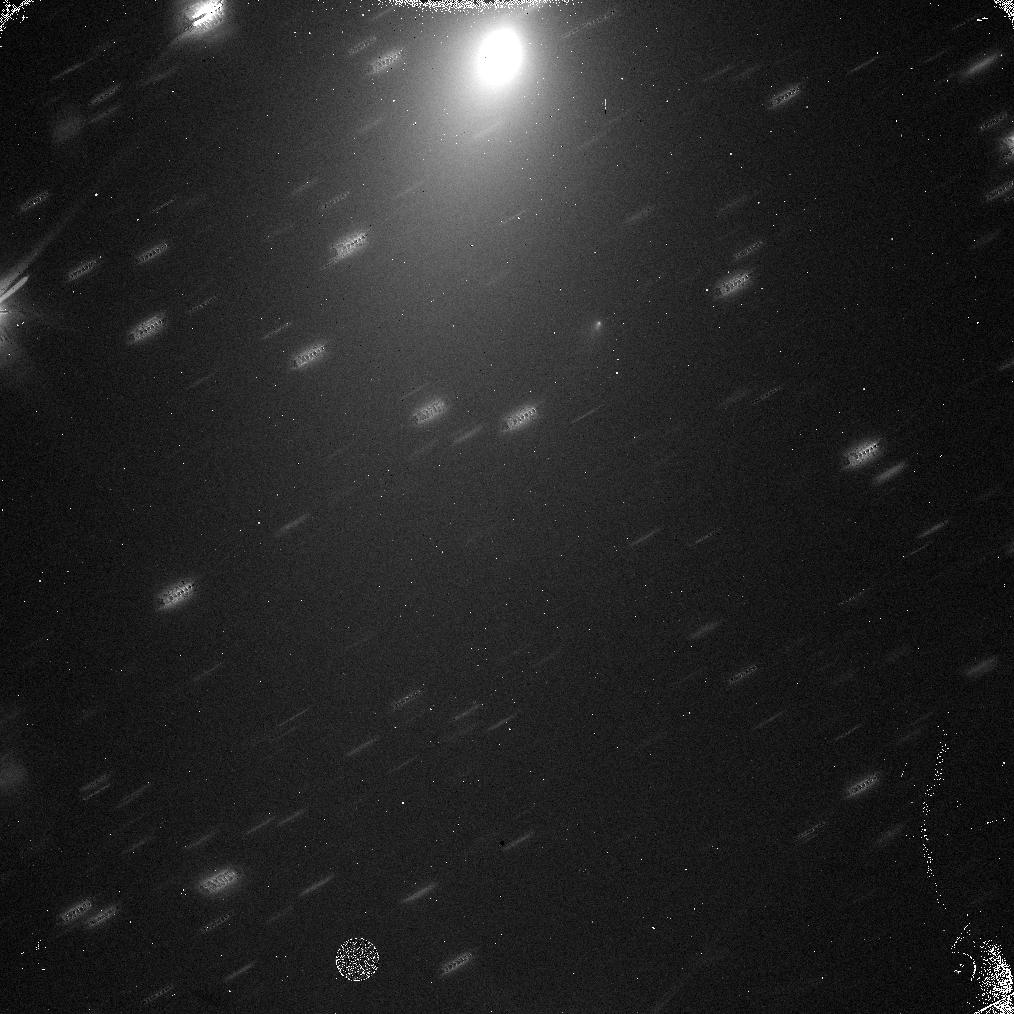
Target: C2017-O1. Instrument: WFC3/IR. Filter: F110W. Exposure: 4 min. Observation ID: idqs01u3q

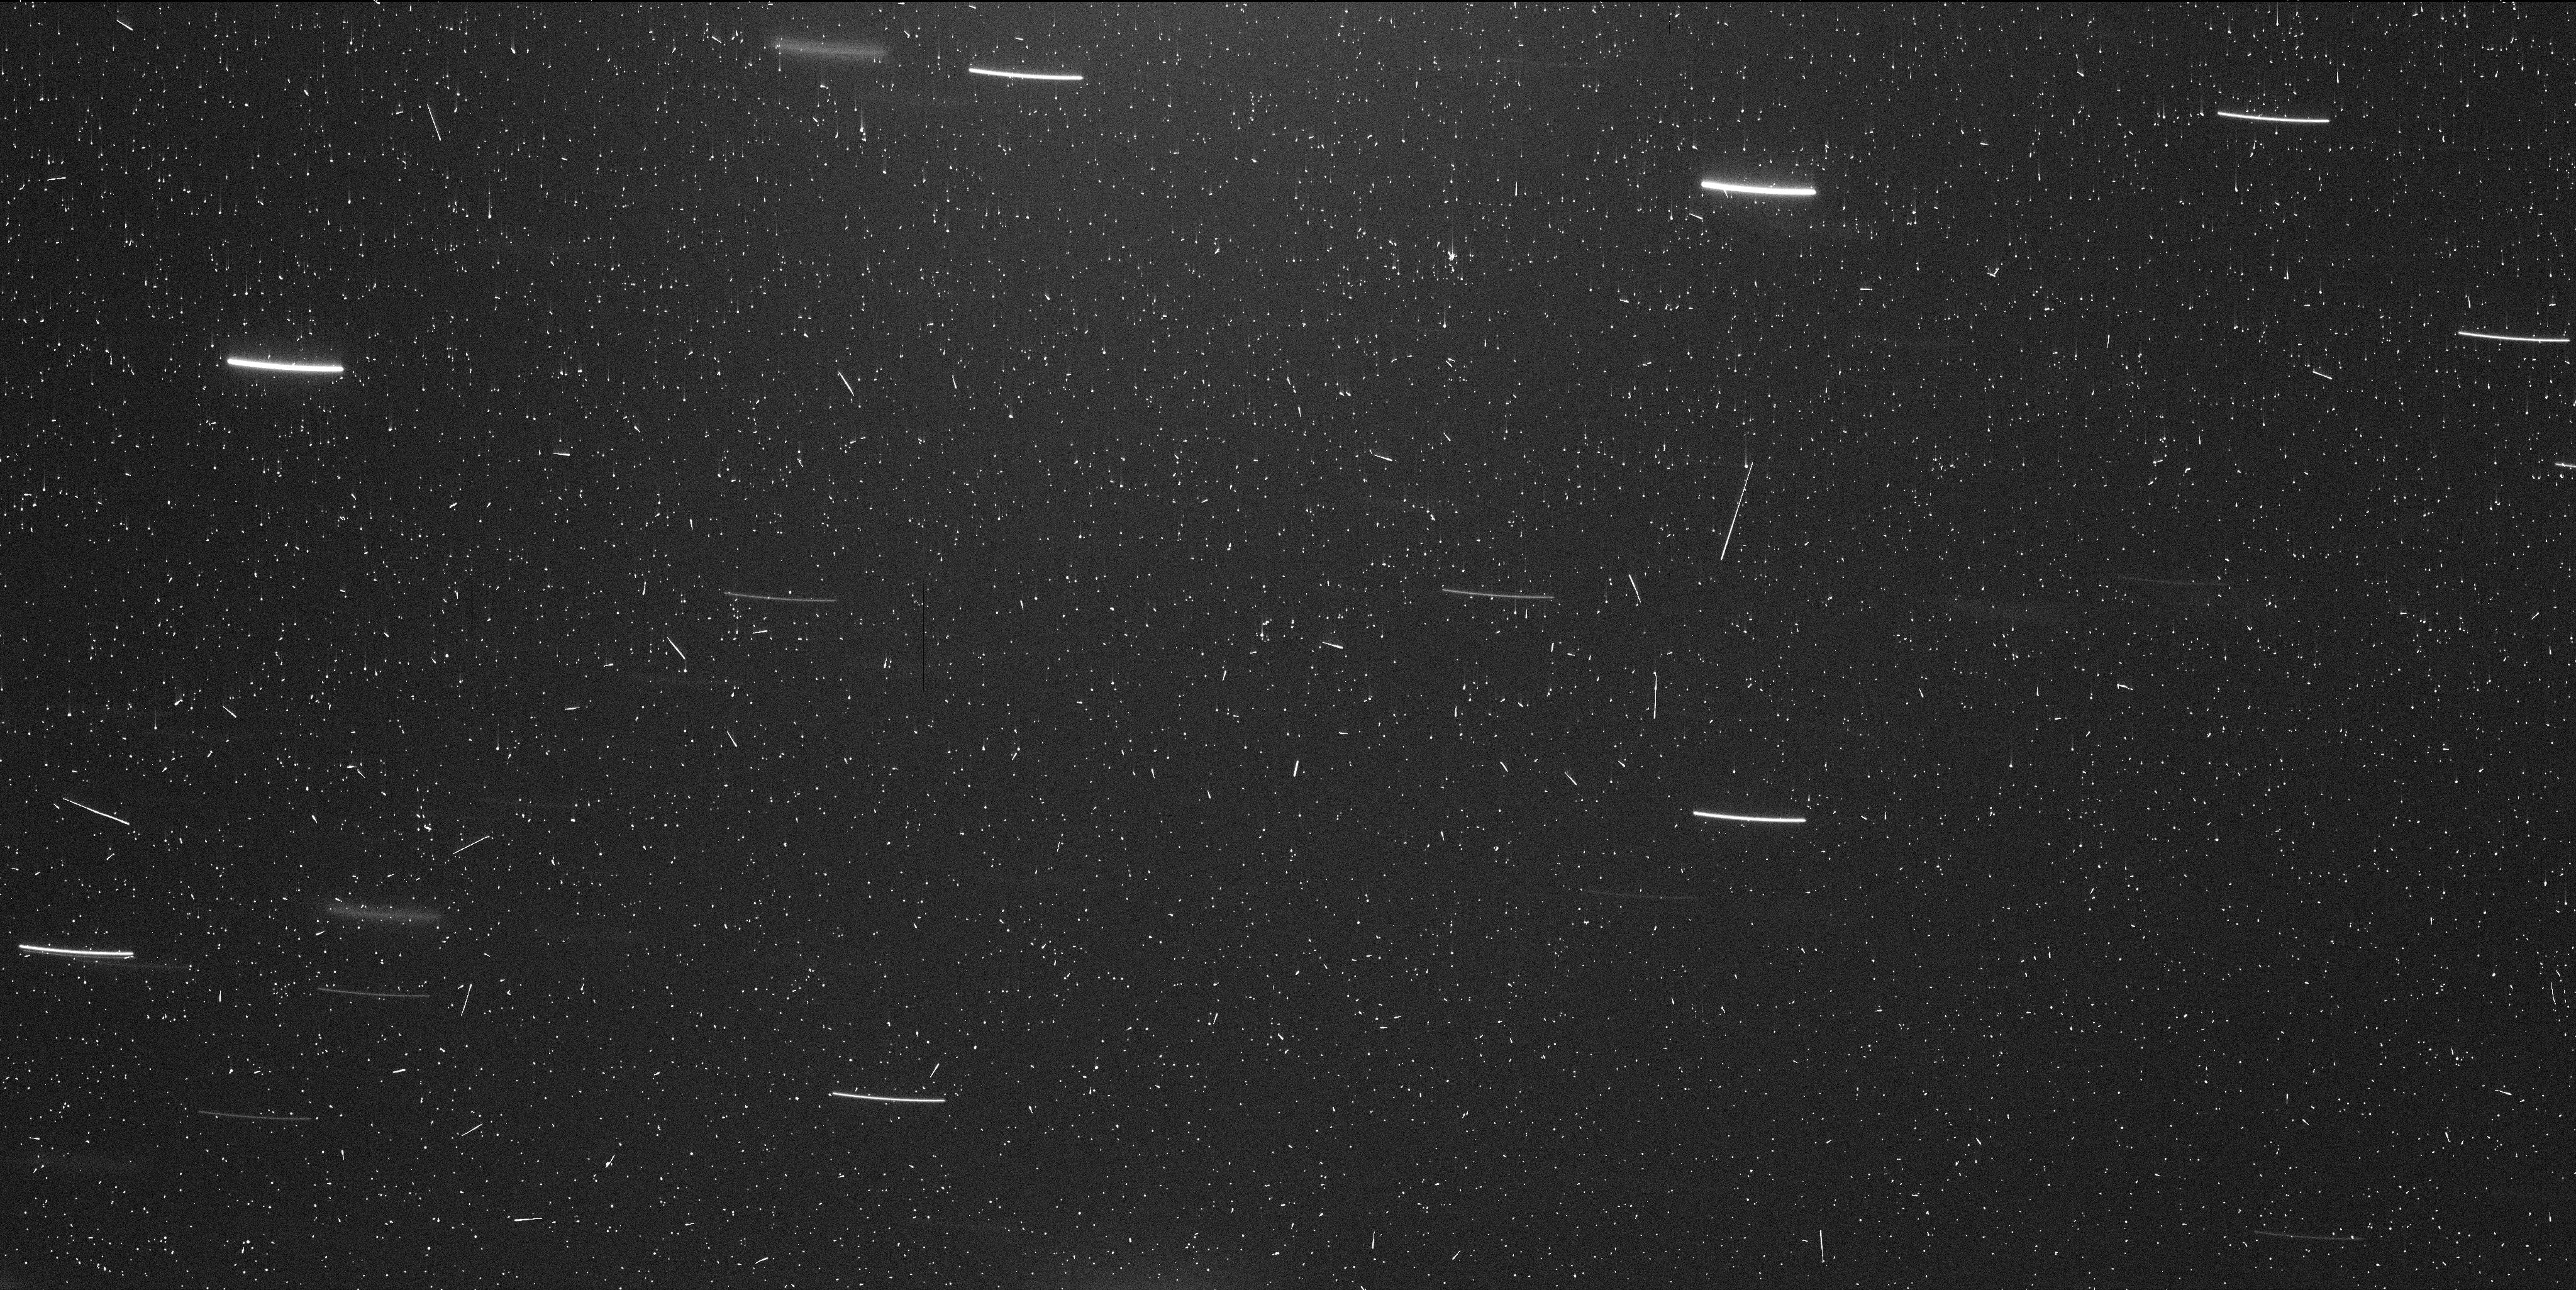
Target: C2017-O1. Instrument: WFC3/UVIS. Filter: F350LP. Exposure: 6 min. Observation ID: idqs01u9q

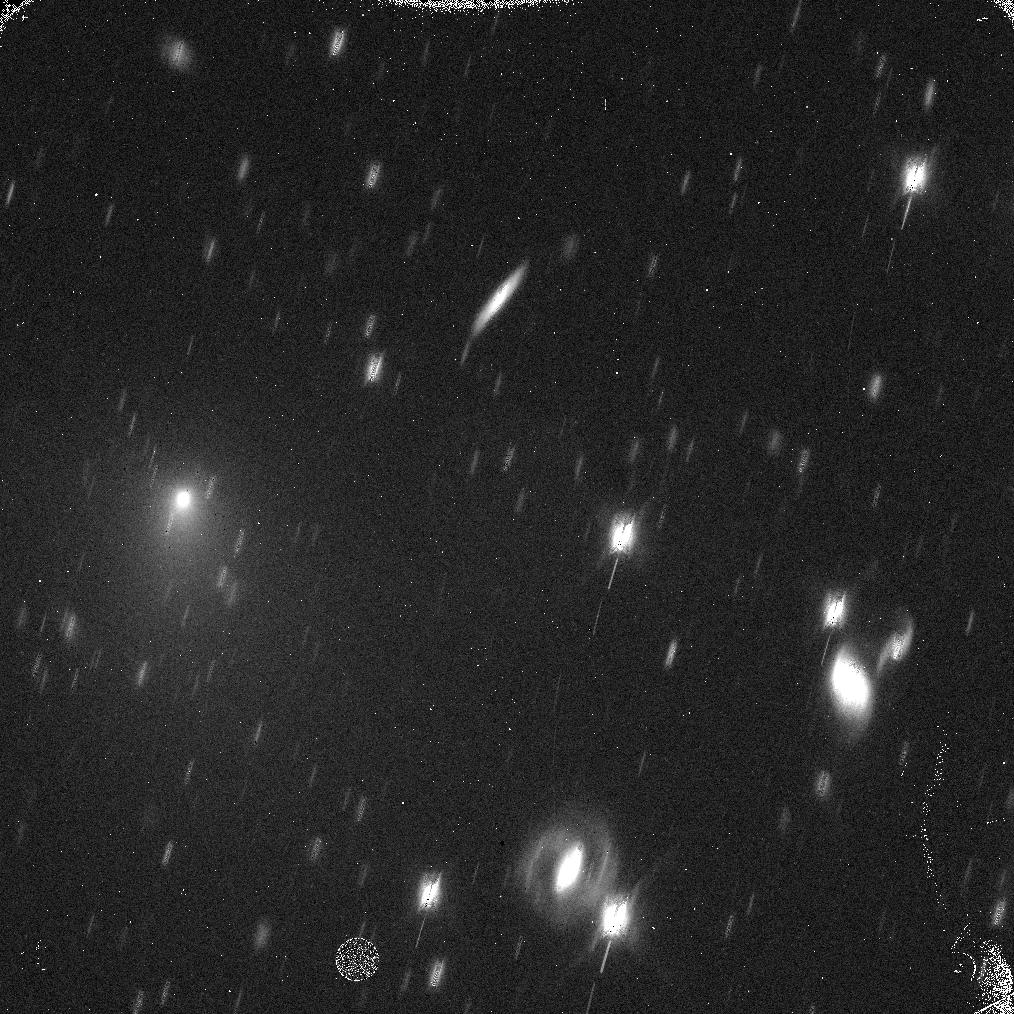
Target: C2017-O1. Instrument: WFC3/IR. Filter: F110W. Exposure: 5 min. Observation ID: idqs02n4q

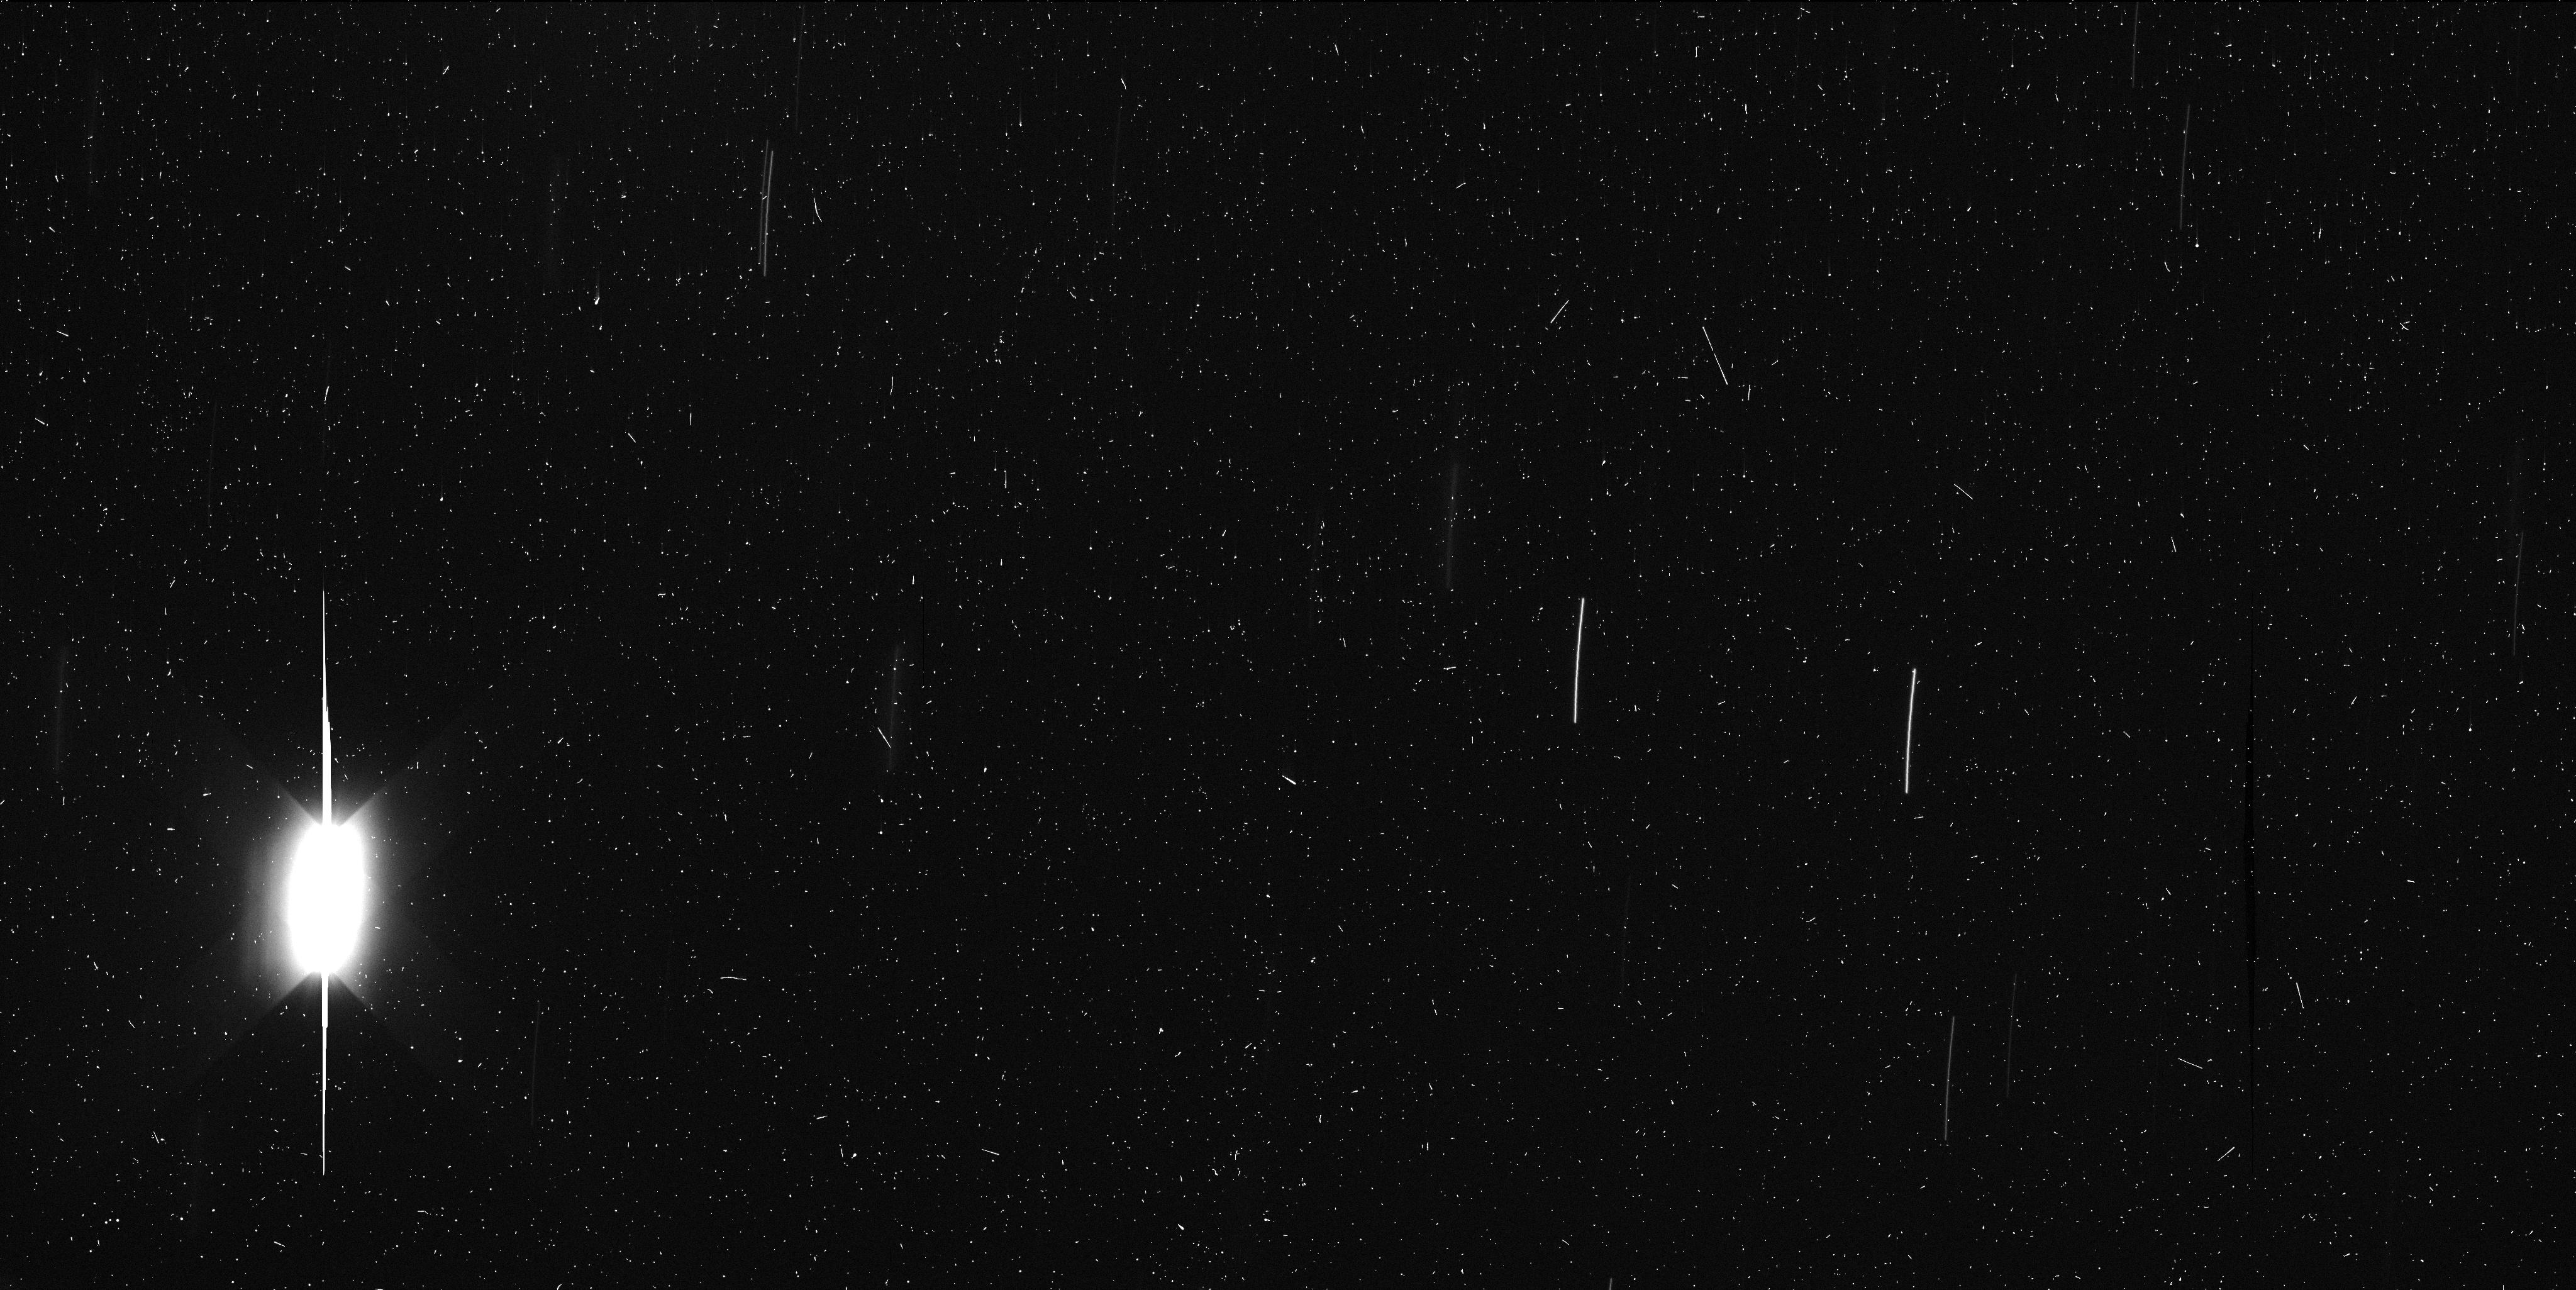
Target: C2017-O1. Instrument: WFC3/UVIS. Filter: F350LP. Exposure: 7 min. Observation ID: idqs03goq

Cause and characteristics of the major outburst of comet C/2017 O1 (ASASSN) (PI: Meech, Karen J.)

We seek to observe comet C/2017 O1 (ASASSN), which remained undetected even at a distance from the Sun of only a few a.u., but is currently undergoing a major outburst (dm~5). We aim to search for near-nucleus fragments and, if they are present, determine their size distribution down to <10m, investigate the total mass of ejected material, and identify the cause of the outburst by measuring fragment velocities and searching for color variations among the fragments. C/2017 O1 provides a unique opportunity to collect observational evidence of the origins and evolution of comets, as only a handful of long-period comets that have had outbursts this large have been studied in detail. We propose a single-orbit observation in November to establish whether fragmentation occurred; only if fragments are detected, we request two additional single-orbit observations in intervals of a few days to determine the fragments' velocity and evolution. Should fragments be found to move too slowly to allow velocity determinations from the resulting dataset, we request a final set of two 1-orbit visits in February 2018 when the fragments' separation has increased. Regardless of whether splitting occurred or not, the requested observations will allow us to explore the inner coma for any structures or jets that could reveal the physical mechanism behind the outburst, thus adding an important datapoint to a currently still very small sample of well studied cometary outbursts. As such, the proposed project will provide fresh insights into a class of objects that are central to our understanding of the physical and chemical evolution of the solar system.